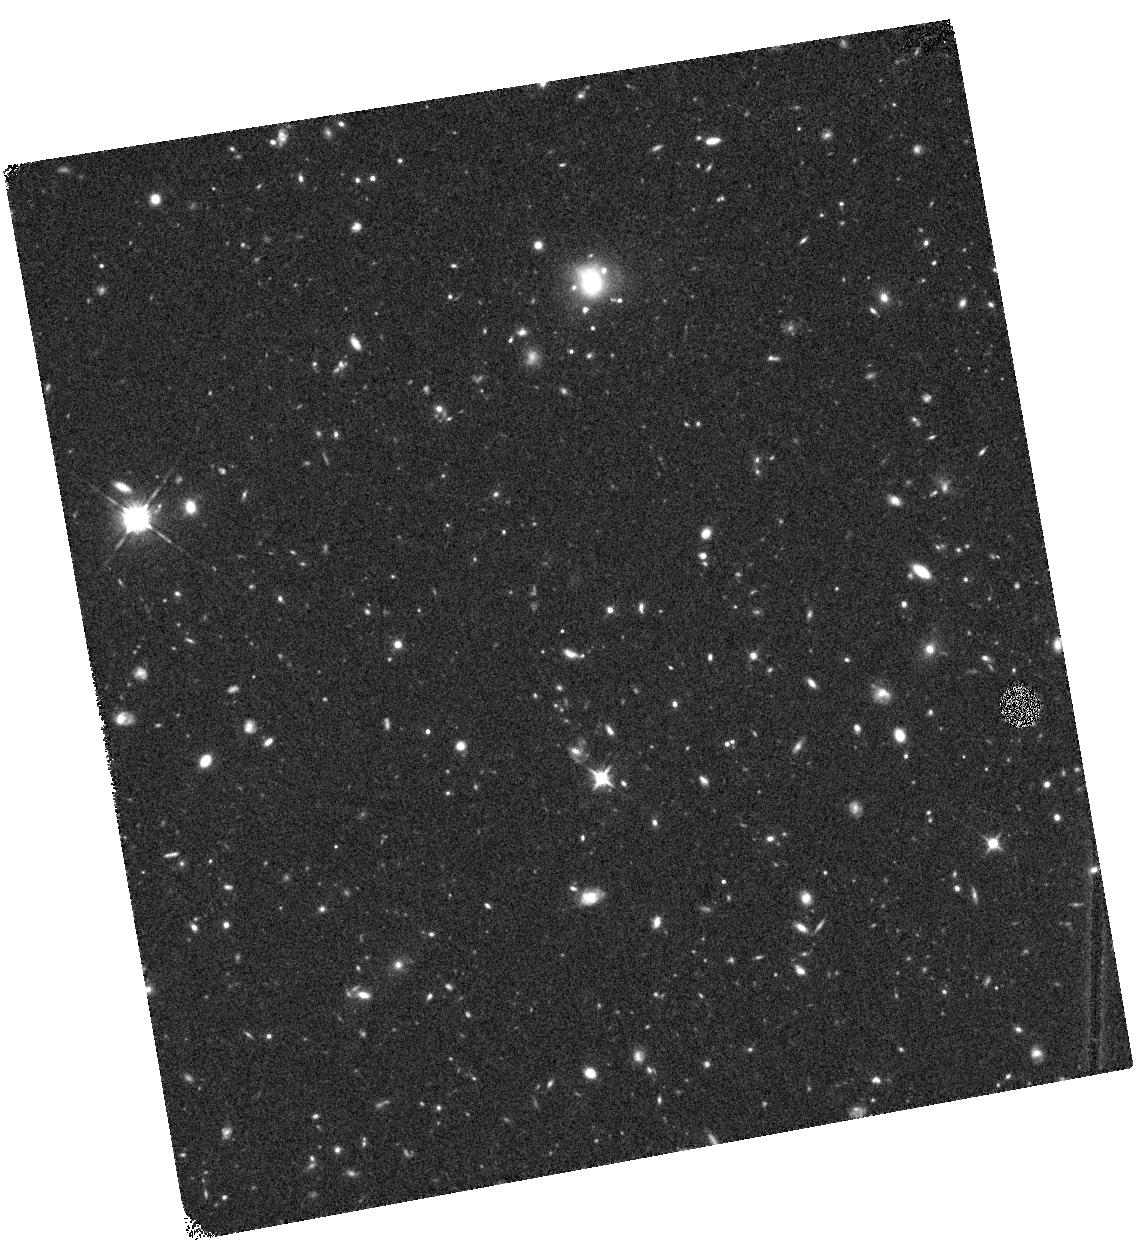
Target: SDF05
Instrument: WFC3/IR
Filter: F125W
Exposure: 44 min
Observation ID: hst_12329_05_wfc3_ir_f125w_ibl105

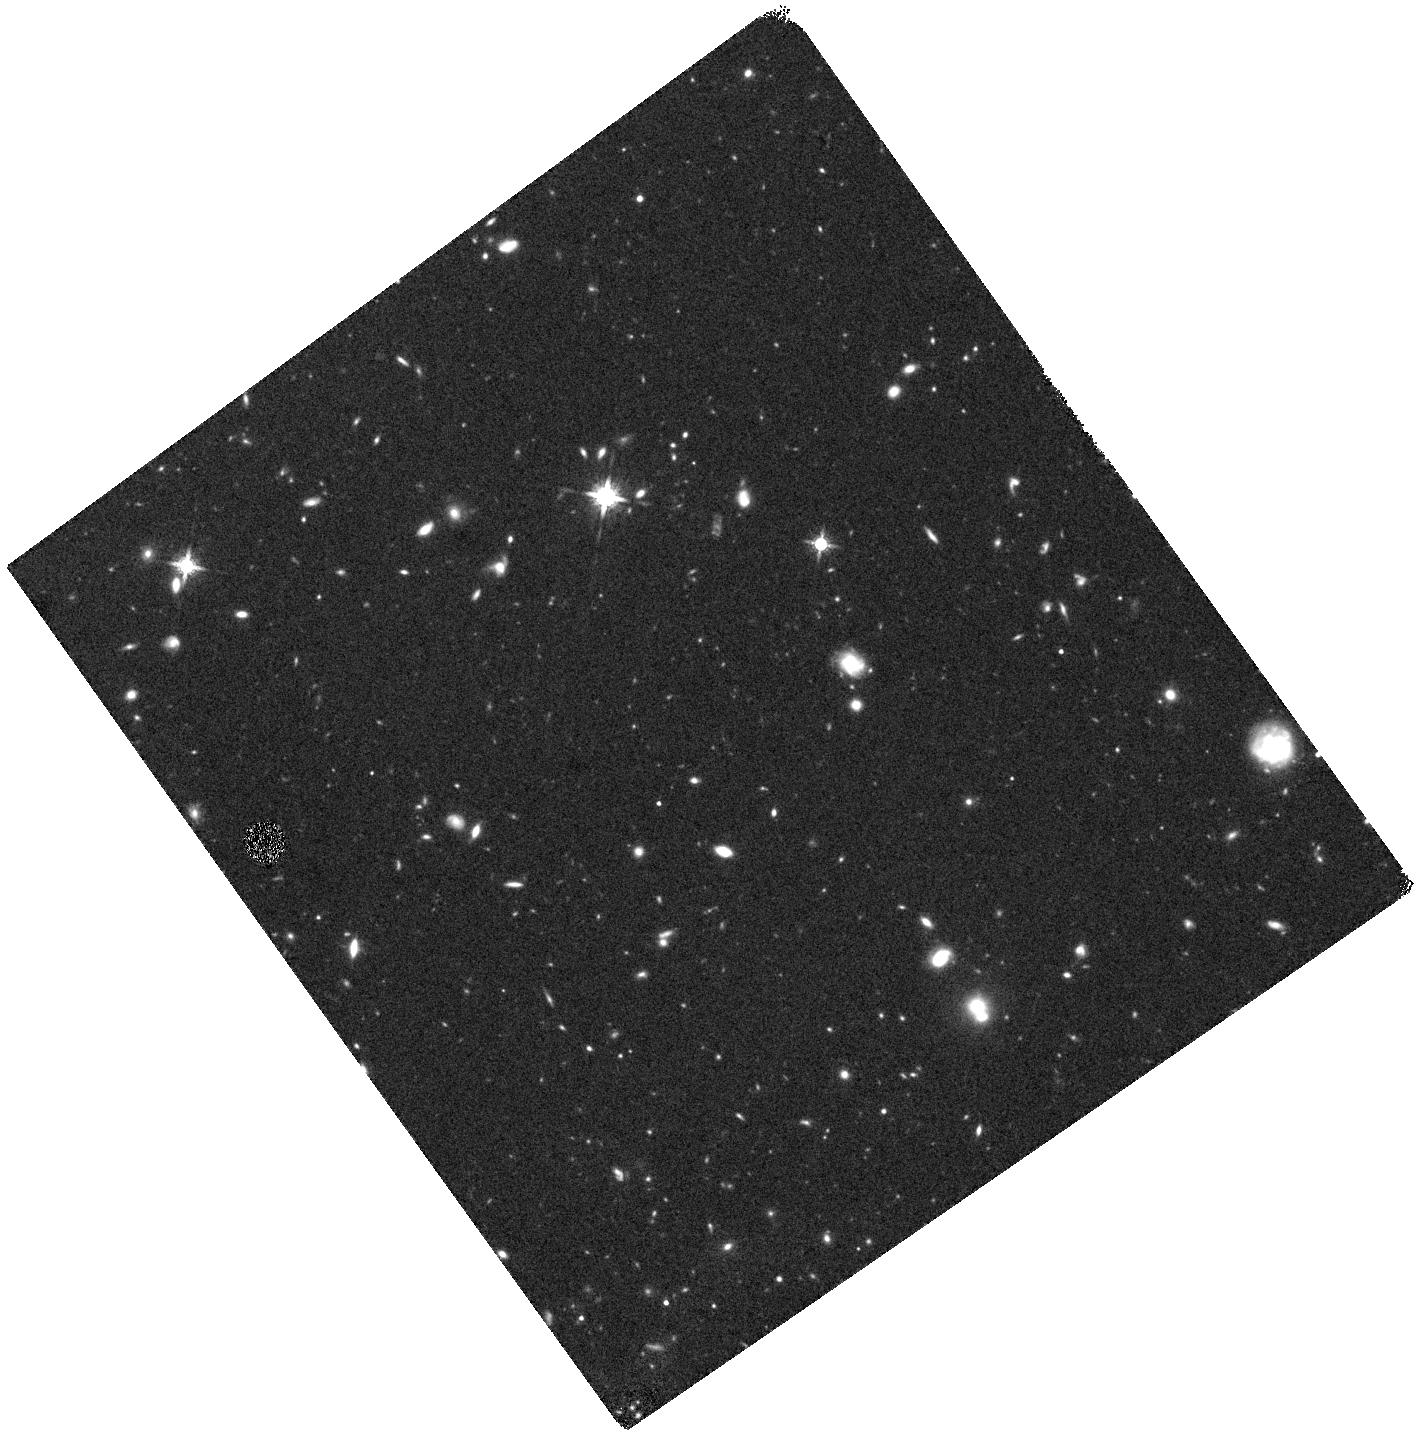
Target: SDF01
Instrument: WFC3/IR
Filter: F160W
Exposure: 44 min
Observation ID: hst_12329_01_wfc3_ir_f160w_ibl101

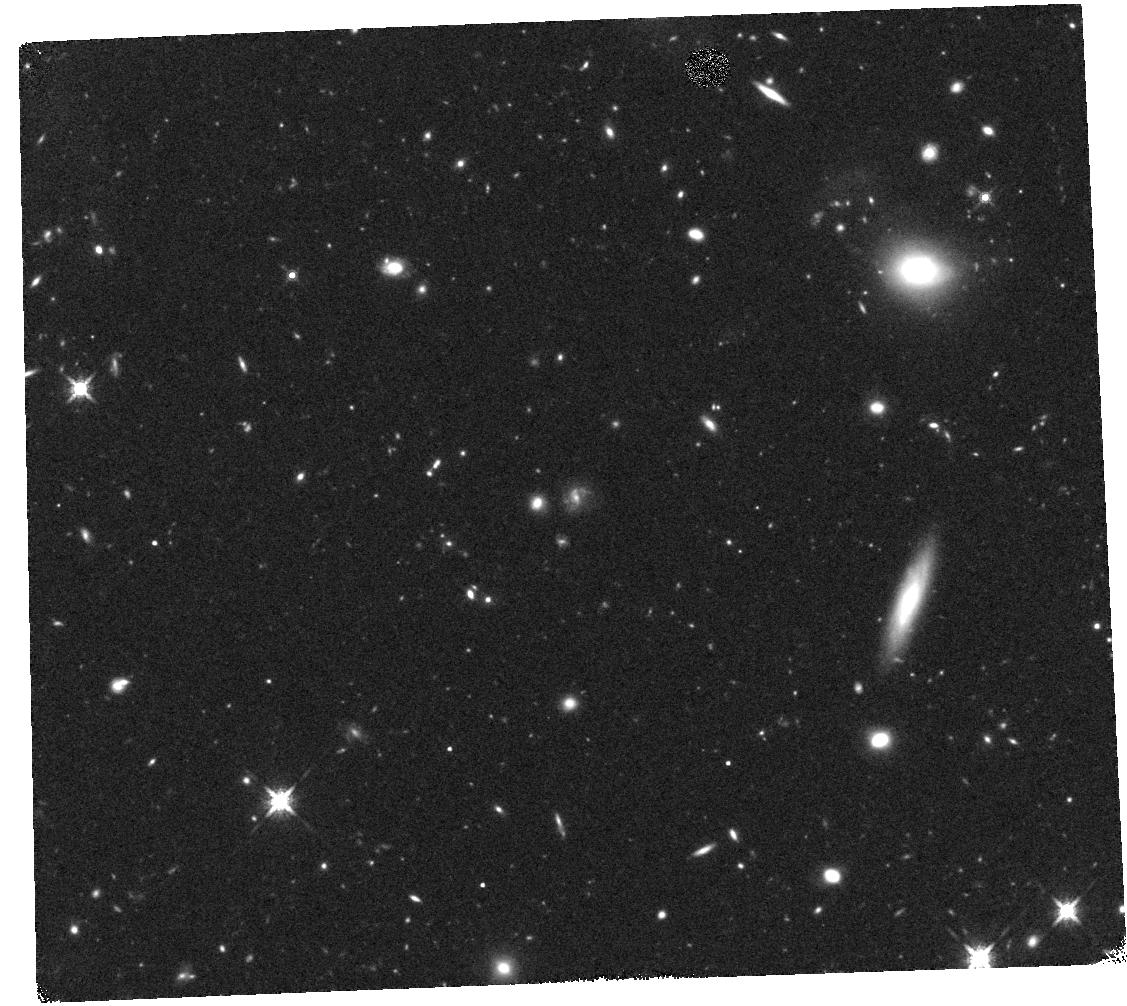
Target: SDF03
Instrument: WFC3/IR
Filter: F160W
Exposure: 44 min
Observation ID: hst_12329_03_wfc3_ir_f160w_ibl103

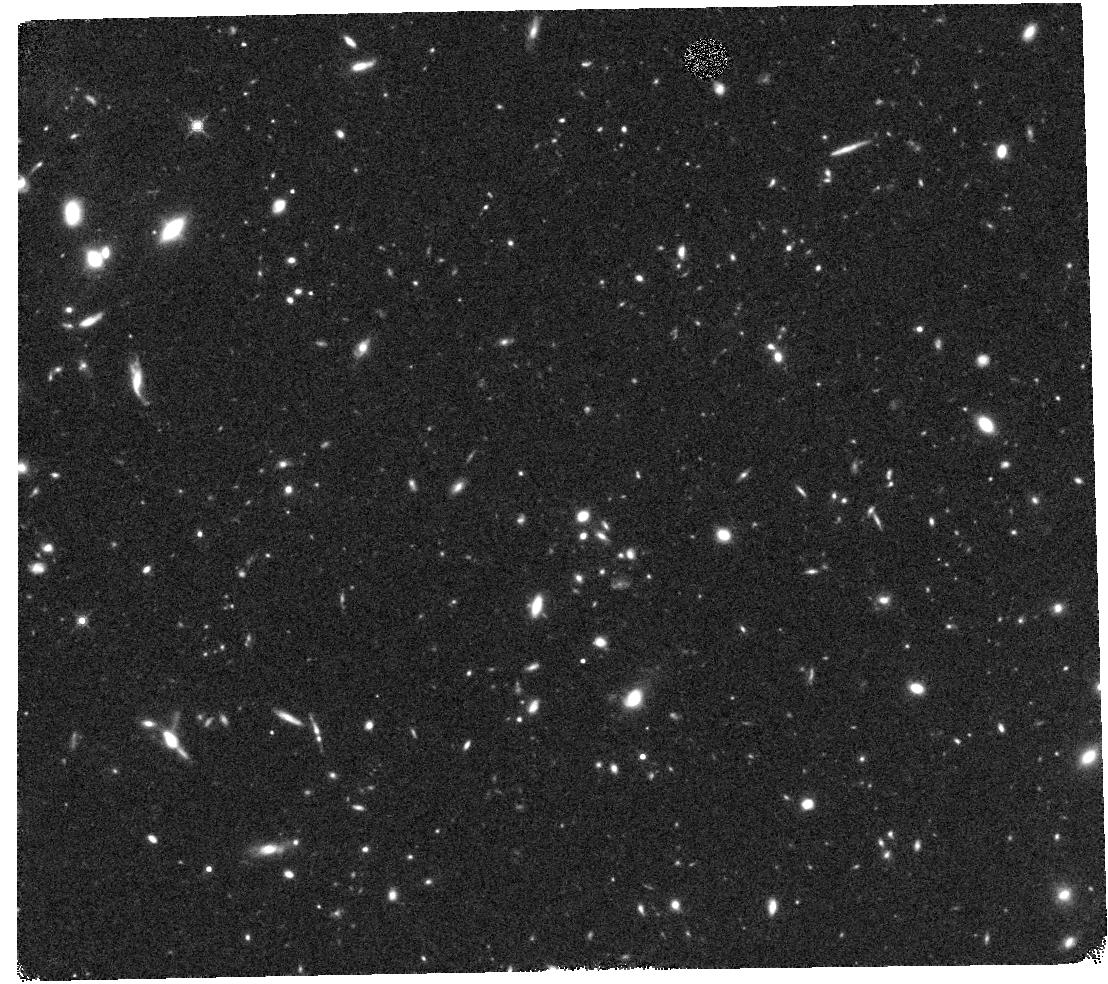
Target: SDF04
Instrument: WFC3/IR
Filter: F160W
Exposure: 44 min
Observation ID: hst_12329_04_wfc3_ir_f160w_ibl104

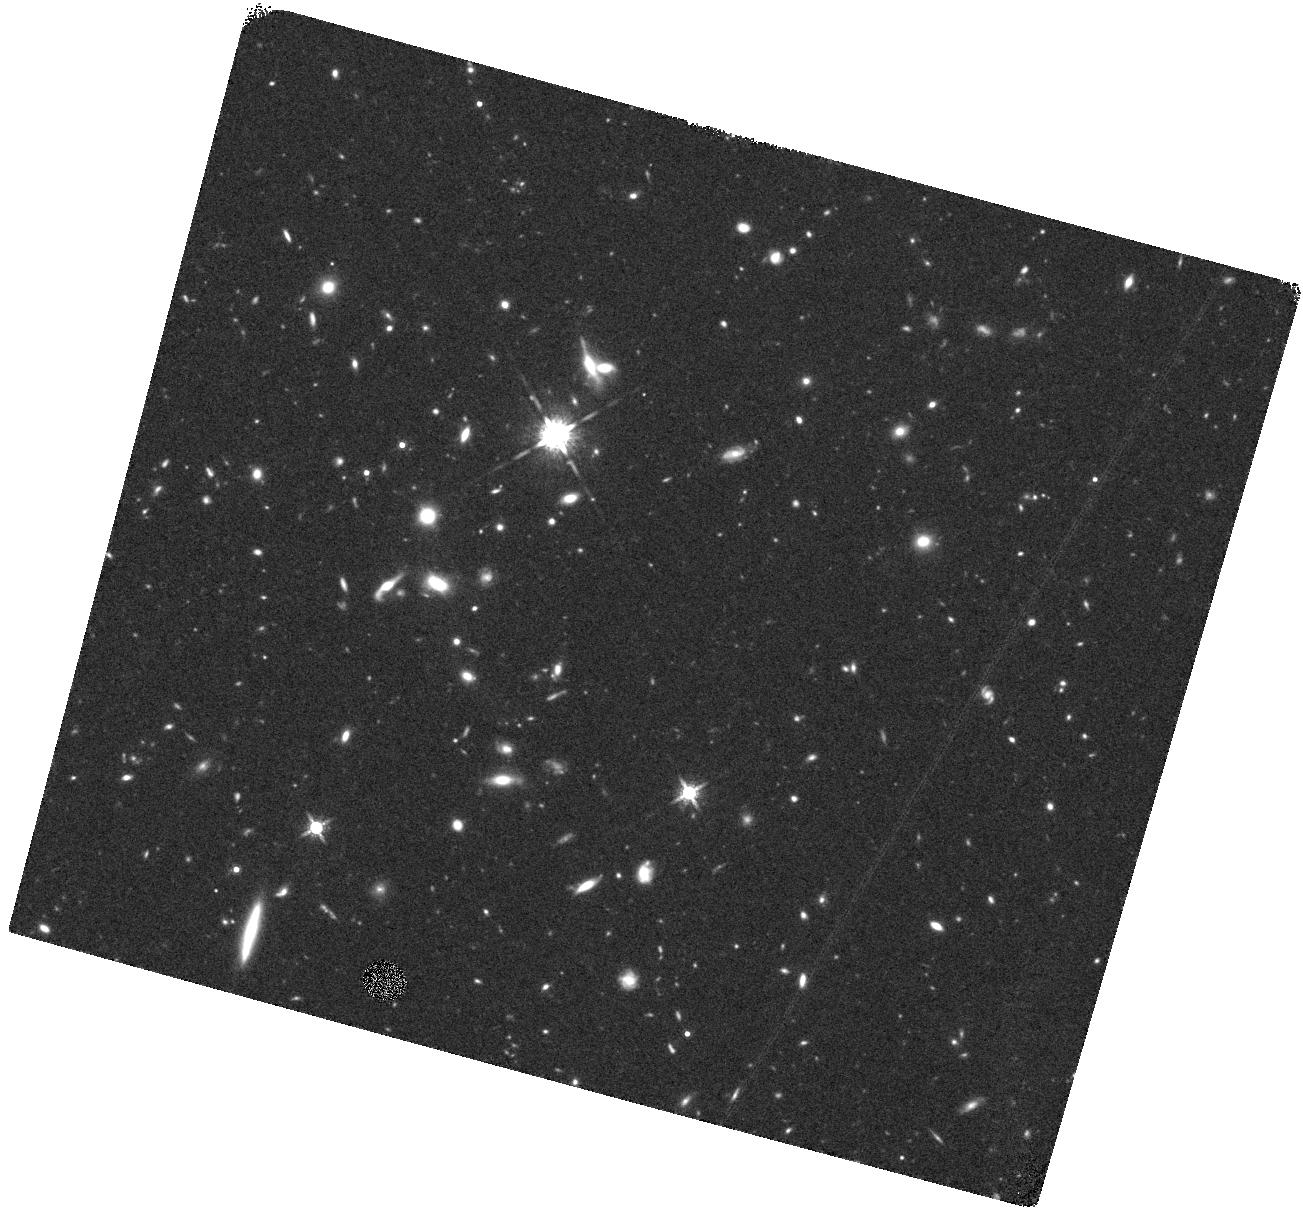
Target: SDF02
Instrument: WFC3/IR
Filter: F160W
Exposure: 44 min
Observation ID: hst_12329_02_wfc3_ir_f160w_ibl102

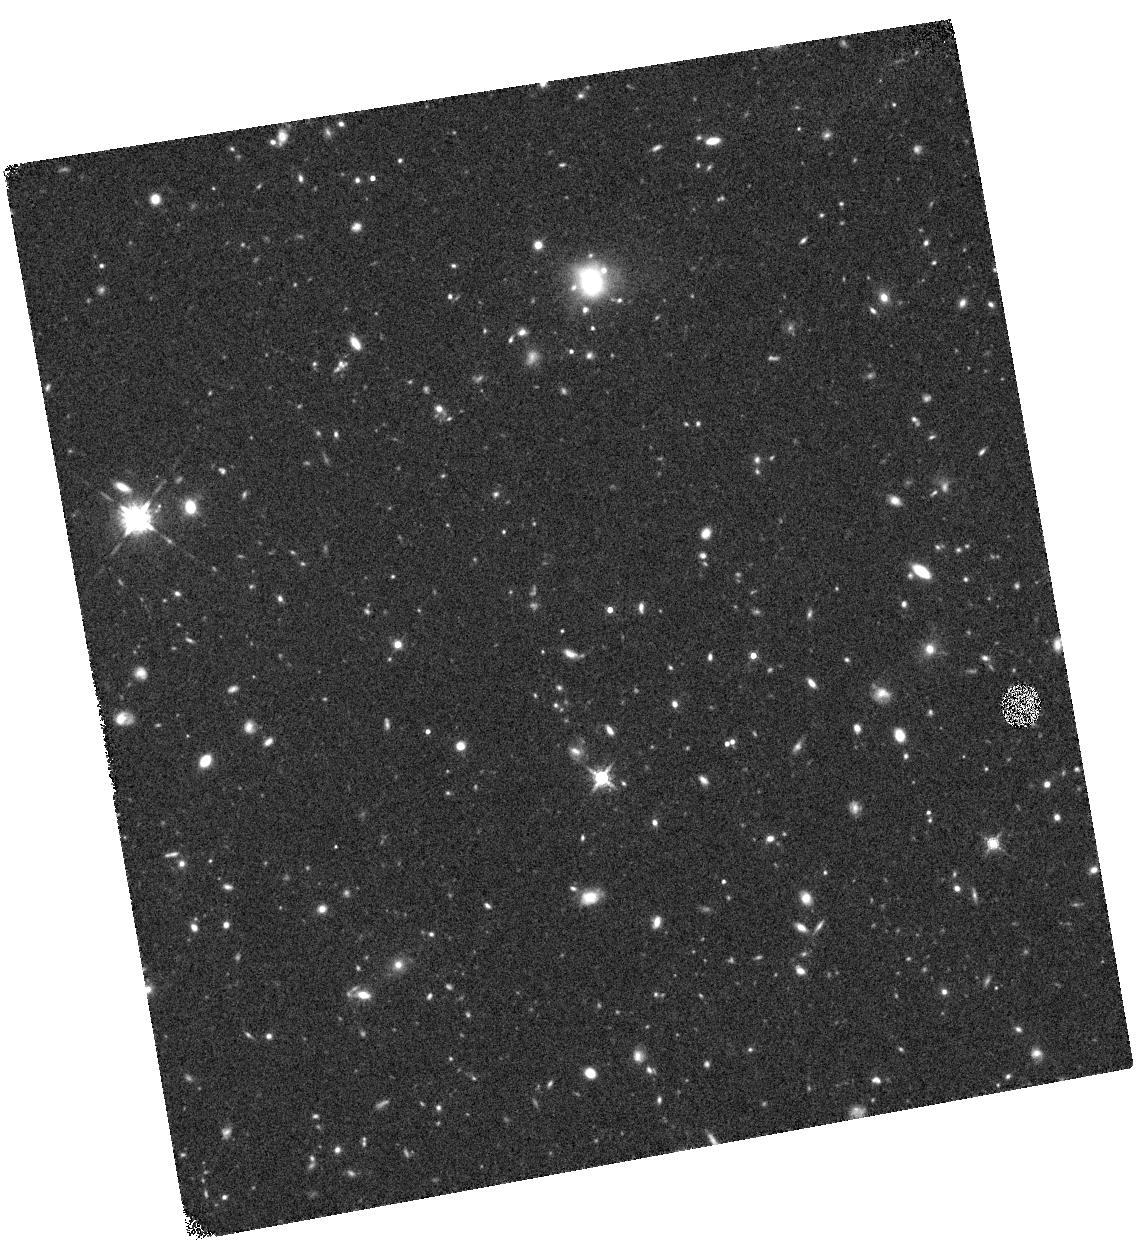
Target: SDF05
Instrument: WFC3/IR
Filter: F160W
Exposure: 44 min
Observation ID: hst_12329_05_wfc3_ir_f160w_ibl105

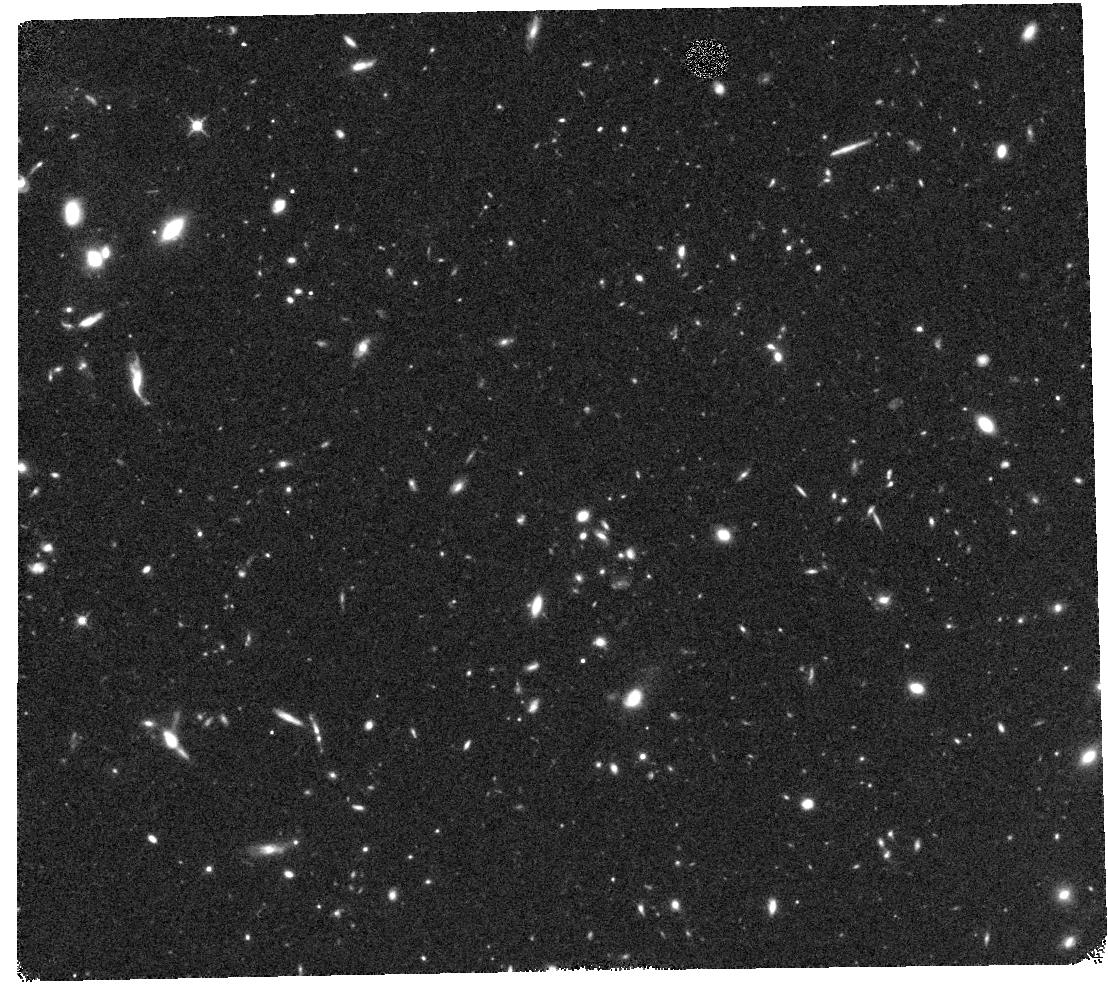
Target: SDF04
Instrument: WFC3/IR
Filter: F125W
Exposure: 44 min
Observation ID: hst_12329_04_wfc3_ir_f125w_ibl104

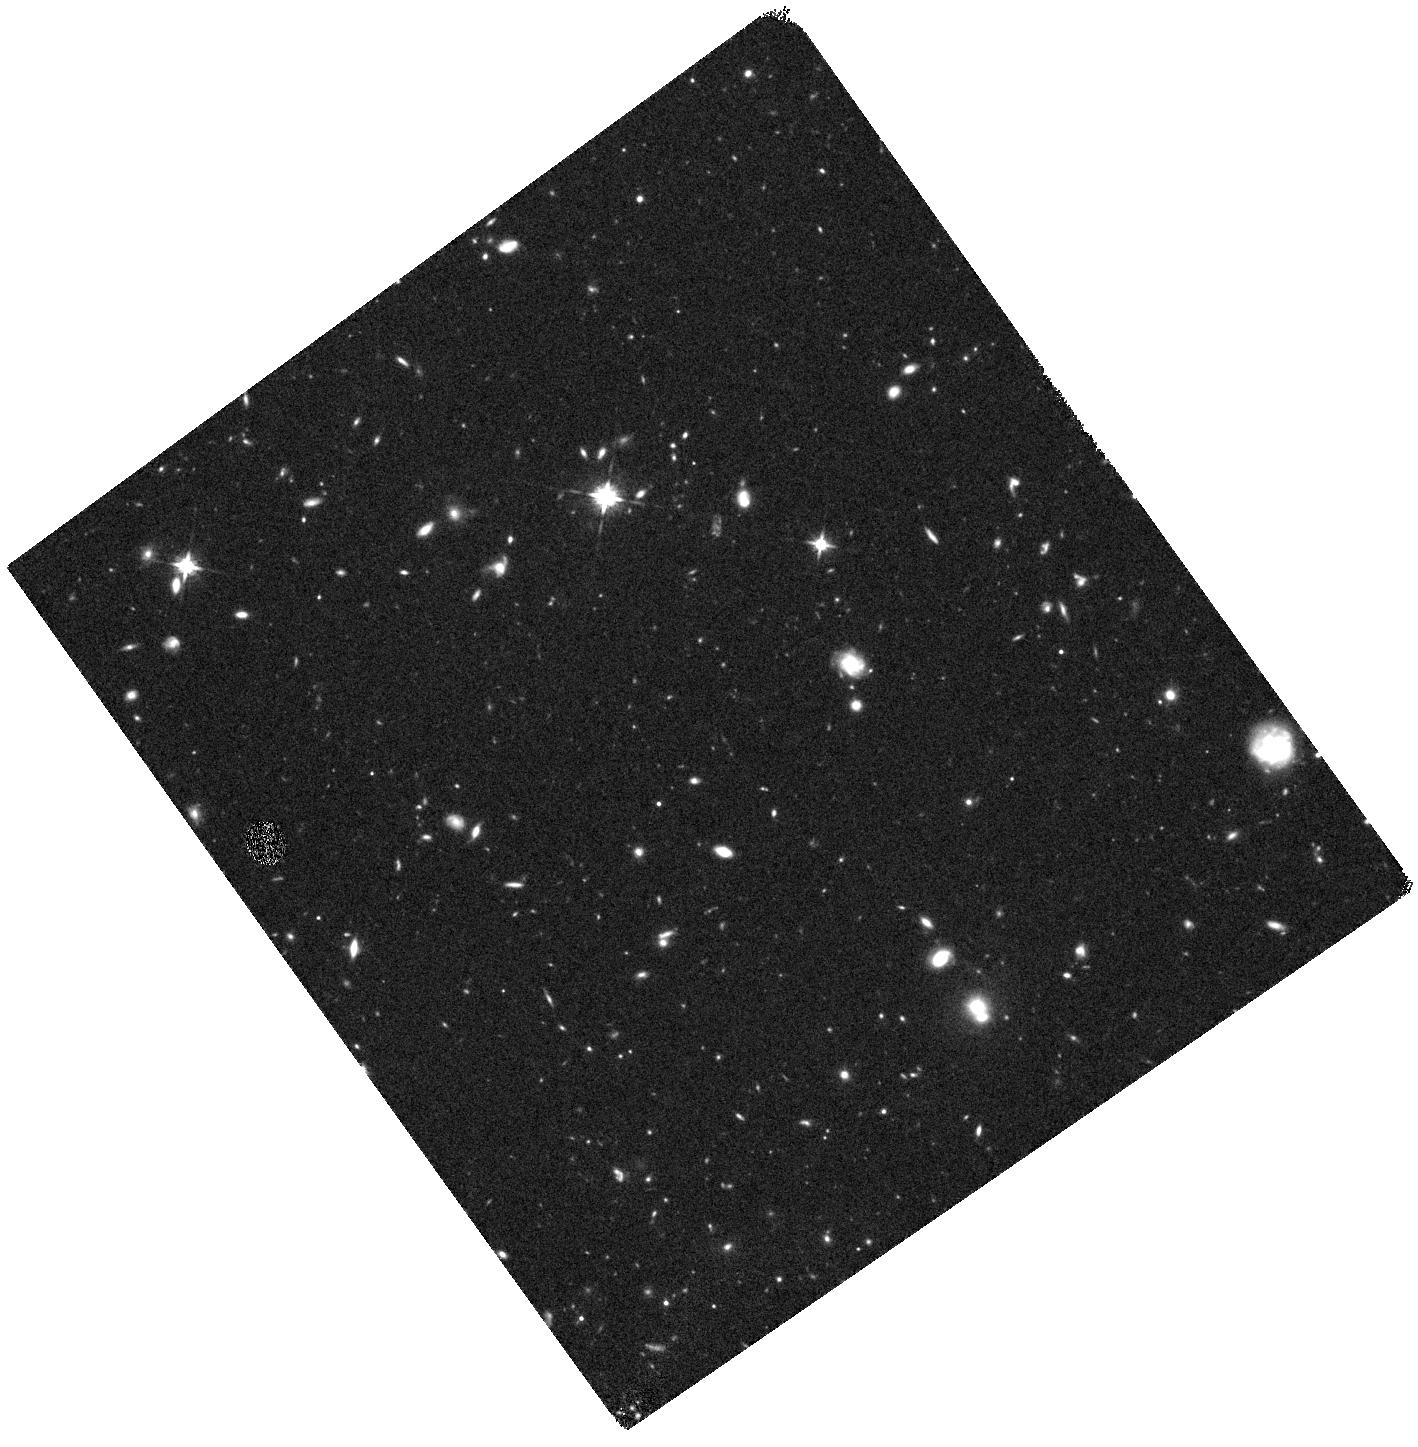
Target: SDF01
Instrument: WFC3/IR
Filter: F125W
Exposure: 44 min
Observation ID: hst_12329_01_wfc3_ir_f125w_ibl101

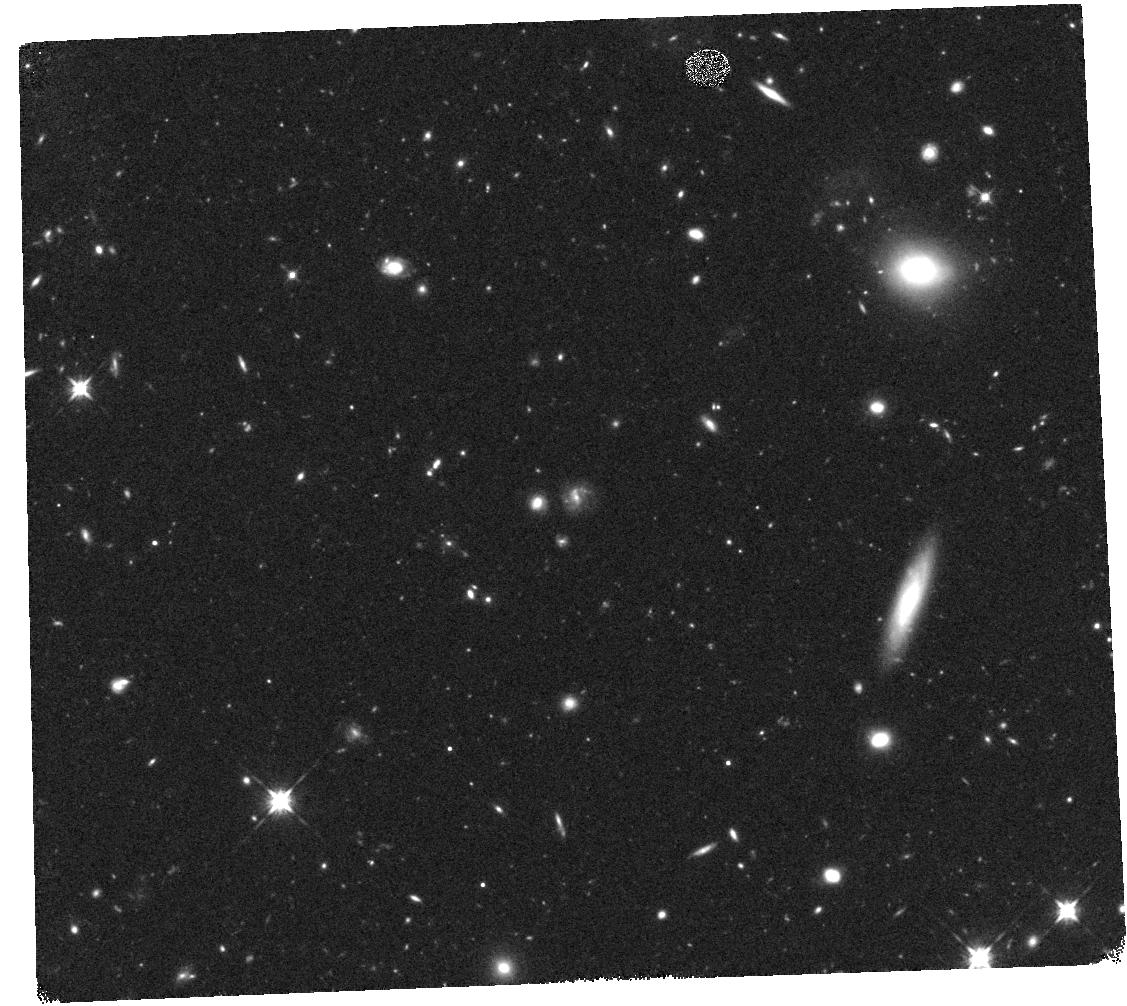
Target: SDF03
Instrument: WFC3/IR
Filter: F125W
Exposure: 44 min
Observation ID: hst_12329_03_wfc3_ir_f125w_ibl103

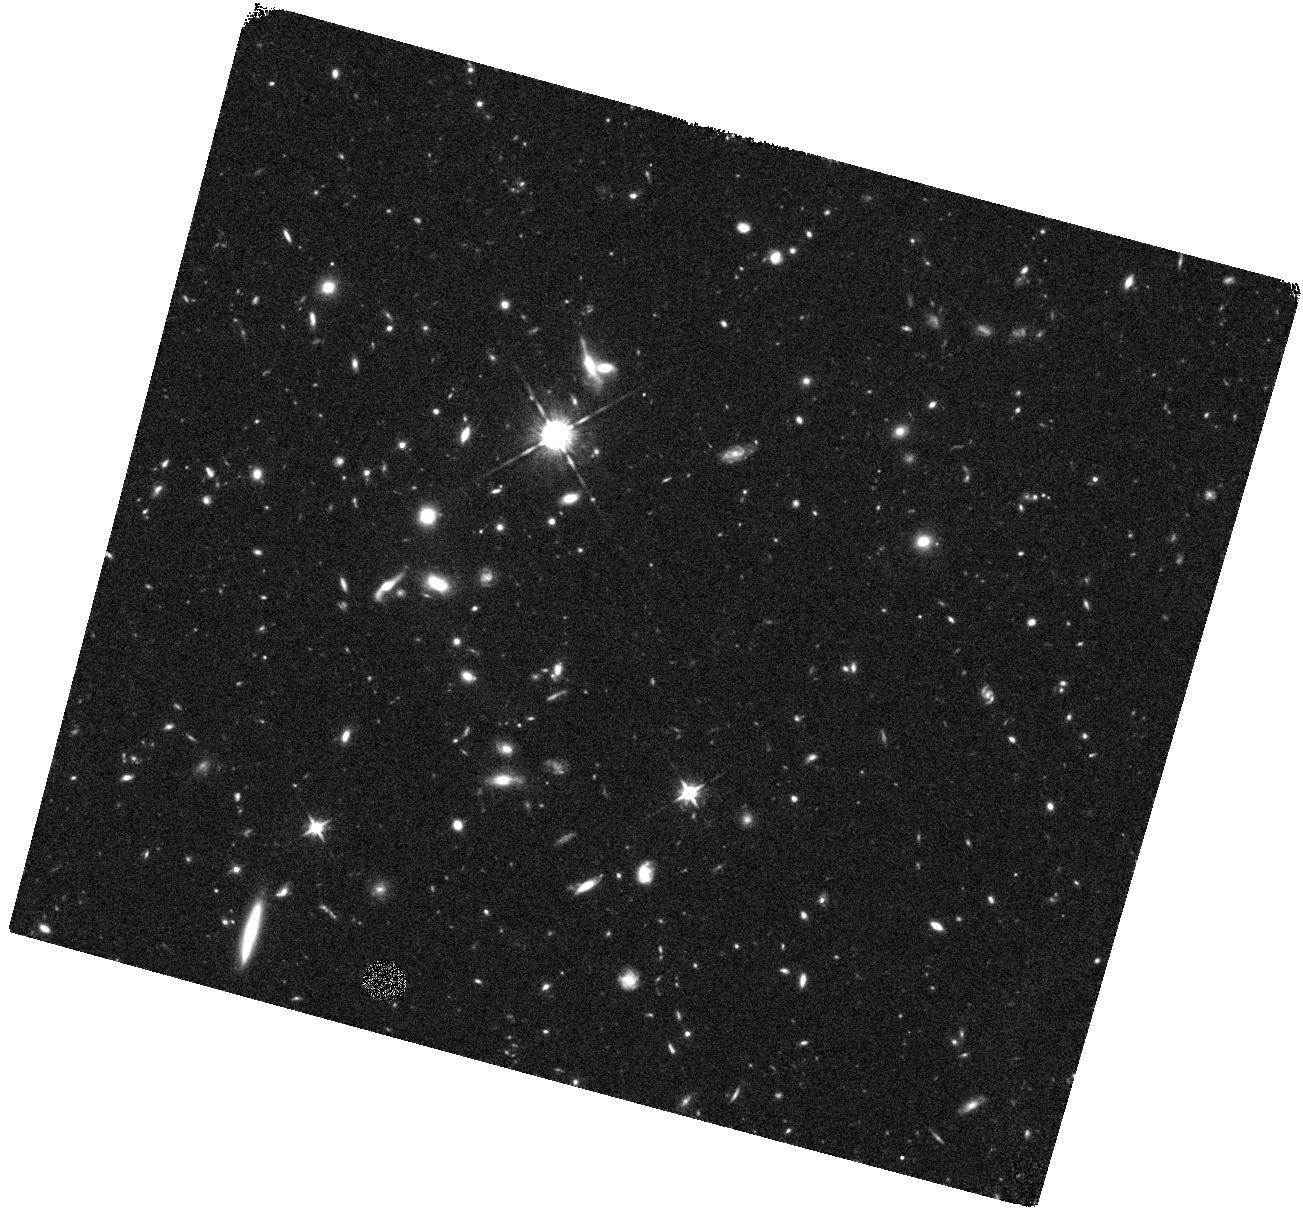
Target: SDF02
Instrument: WFC3/IR
Filter: F125W
Exposure: 44 min
Observation ID: hst_12329_02_wfc3_ir_f125w_ibl102

Physical Properties of Spectroscopically Confirmed Galaxies at 5.7<z<7 in the Subaru Deep Field (PI: Jiang, Linhua)

The last few years have seen a number of discoveries that provided the first glimpse of the universe at z > 6 using both space and ground?based telescopes. The Subaru Deep Field (SDF) project has been very successful in searching for high?redshift galaxies. It has spectroscopically identified more than 100 galaxies at z > 5.7 (i.e., the majority of the currently confirmed galaxies at z > 5.7 are in this field), and thus is an ideal field to study physical properties of distant galaxies. Here we propose to carry out deep IRAC imaging of SDF with 12 telescope pointings. When combined with the existing data from our previous program, the new data will cover 90% of the known SDF galaxies at z > 5.7 to a depth of 5?6 hours or 0.12 uJy (3 sigma). As joint Spitzer/HST observations, we also propose to obtain deep HST WFC3 F125W? and F160W?band images of a representative sample of galaxies. The WFC3 data provides rest?frame UV photometry to decipher the properties of young stellar populations, while the IRAC data measure the amplitude of the Balmer break and constrain the properties of mature populations. With the proposed observations we will be able to characterize the physical properties of these highest?redshift galaxies known so far, and obtain accurate information of stellar masses, ages, star formation histories, etc. This helps us to understand the earliest galaxy formation and evolution and the galaxy contribution to cosmic reionization. We will also specifically address the following questions: (1) Do Lyman alpha emitters and Lyman break galaxies represent physically two different galaxy populations at z > 6; (2) Is the Lyman alpha emission systematically suppressed at z > 6 with respect to the continuum emission, or, are we reaching the epoch of cosmic reionization; (3) Do we see any sign of abnormally young stellar population at z > 6. The data obtained through this program will have a legacy value for high?redshift studies in general.